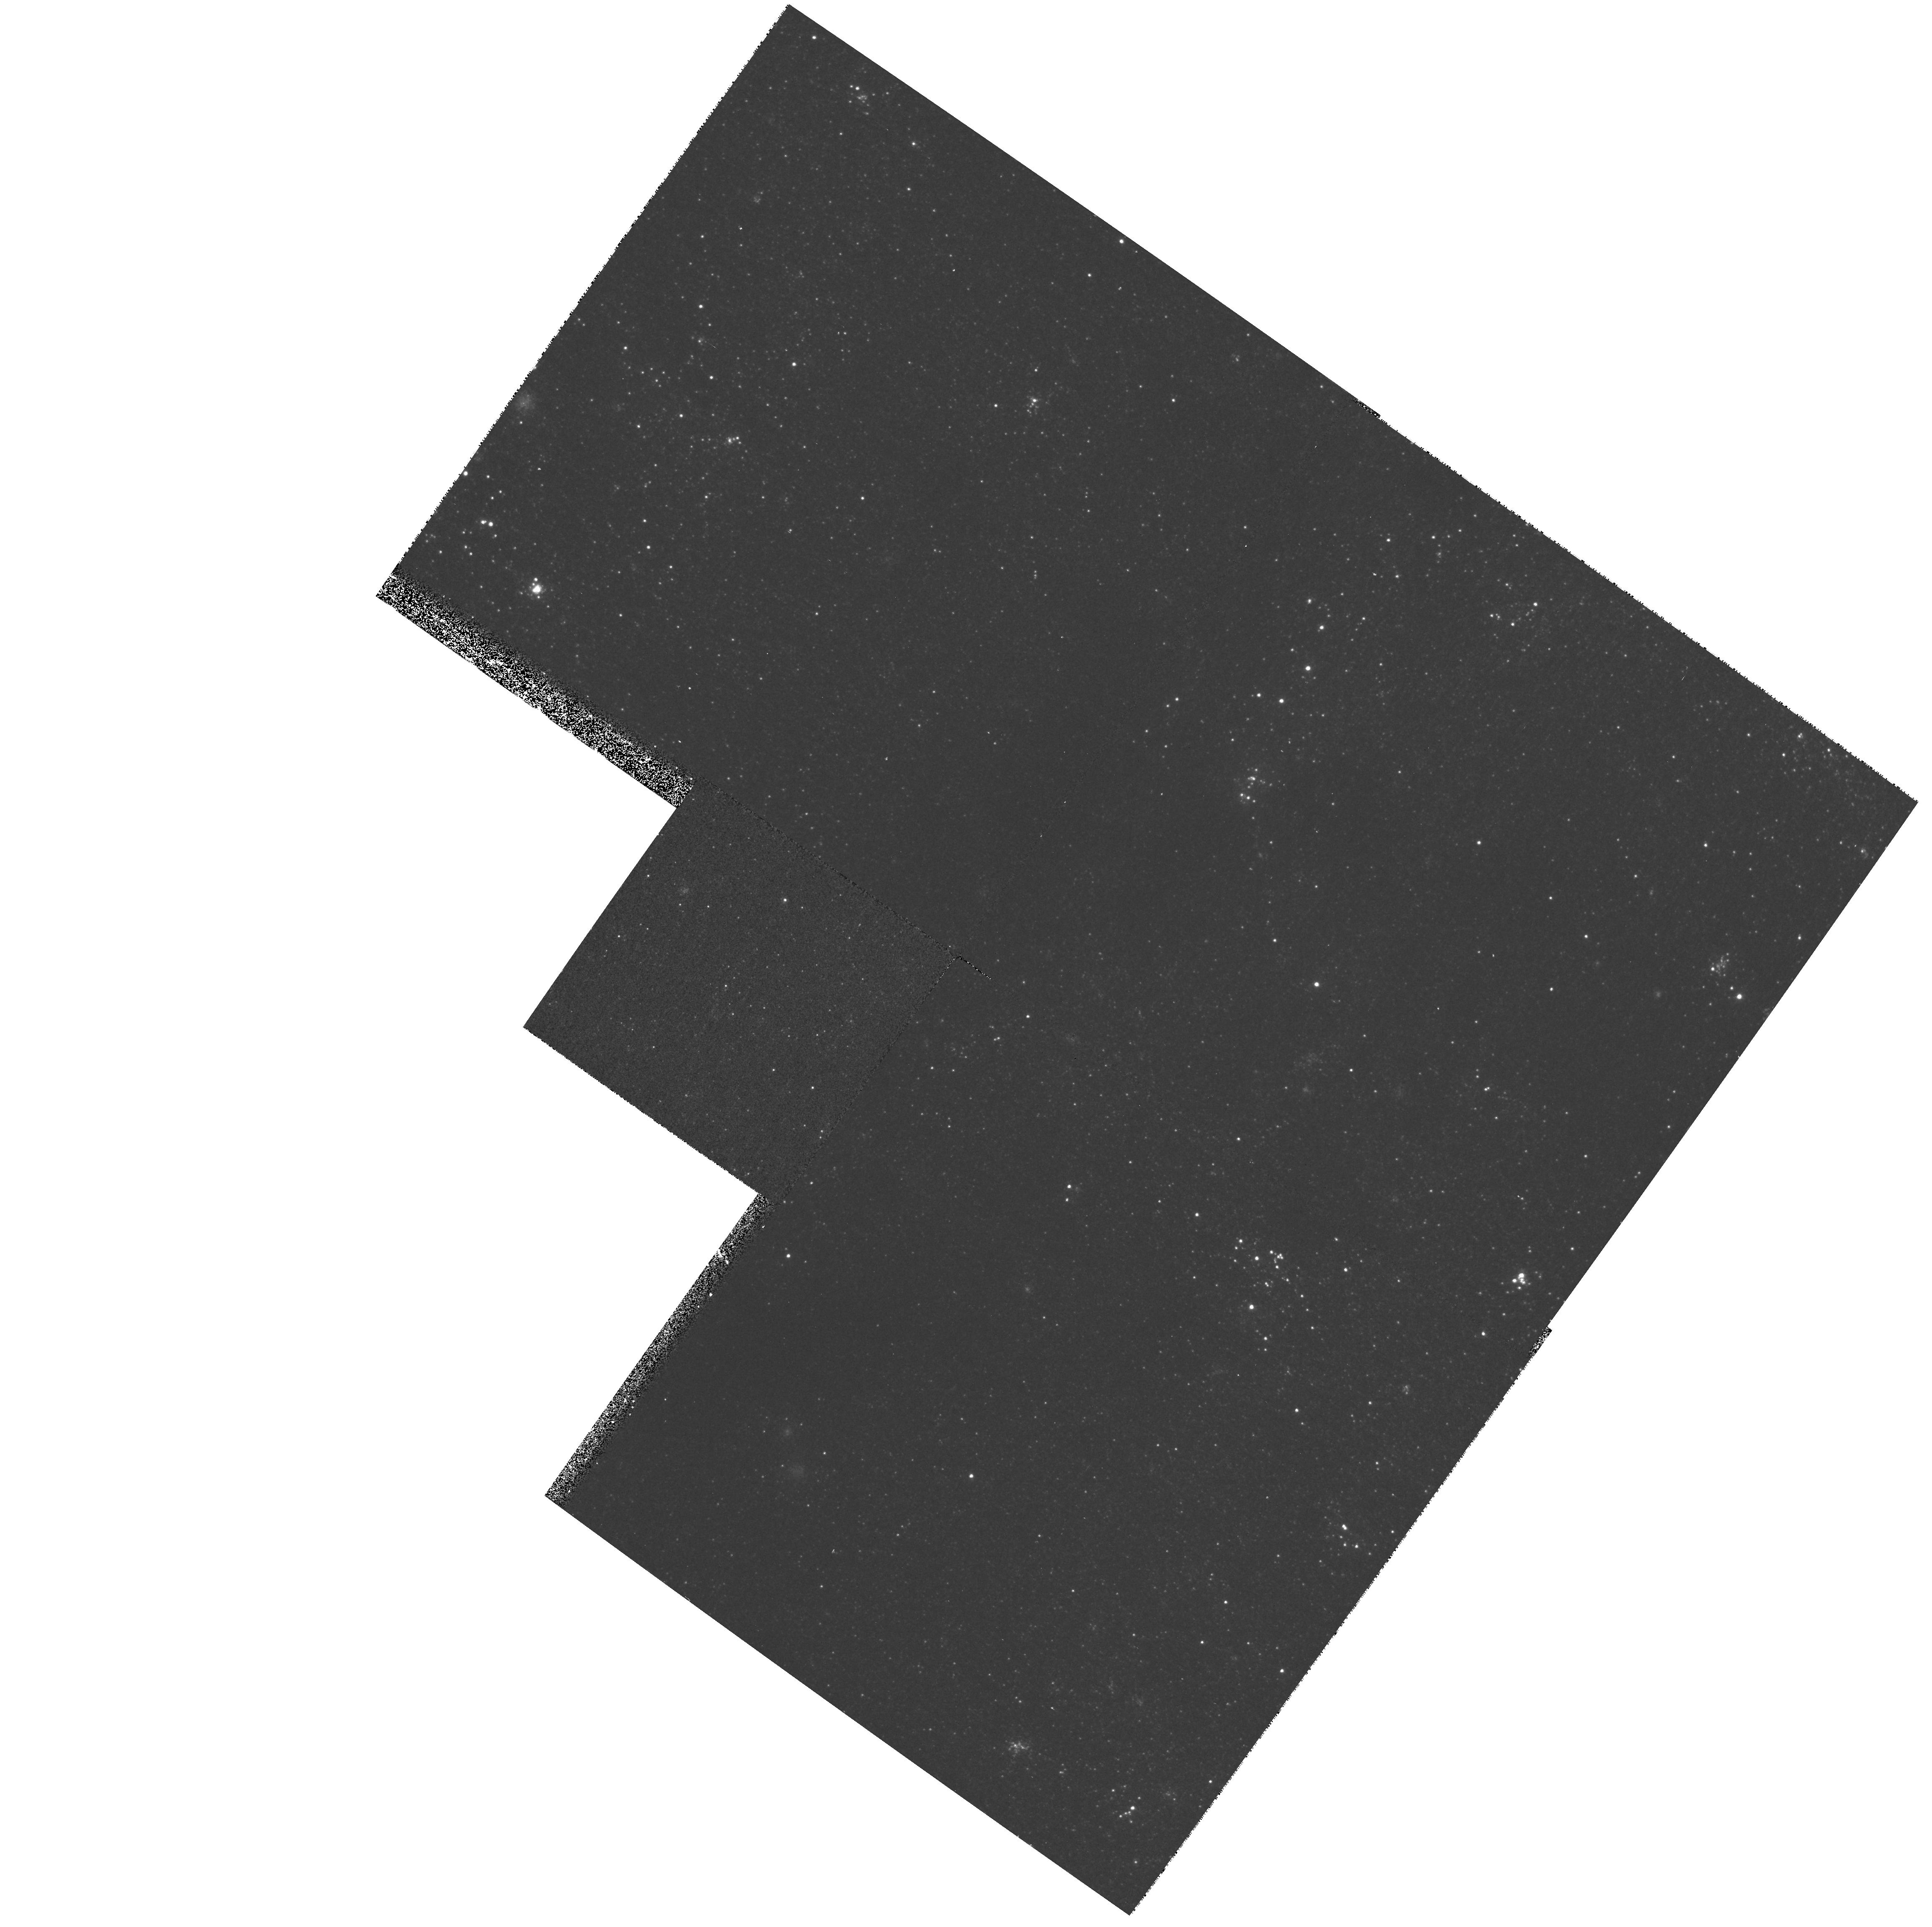
Target: M33-PAR-FIELD6. Instrument: WFPC2/PC. Filter: F439W. Exposure: 10 min. Observation ID: hst_8207_06_wfpc2_pc_f439w_u5co06

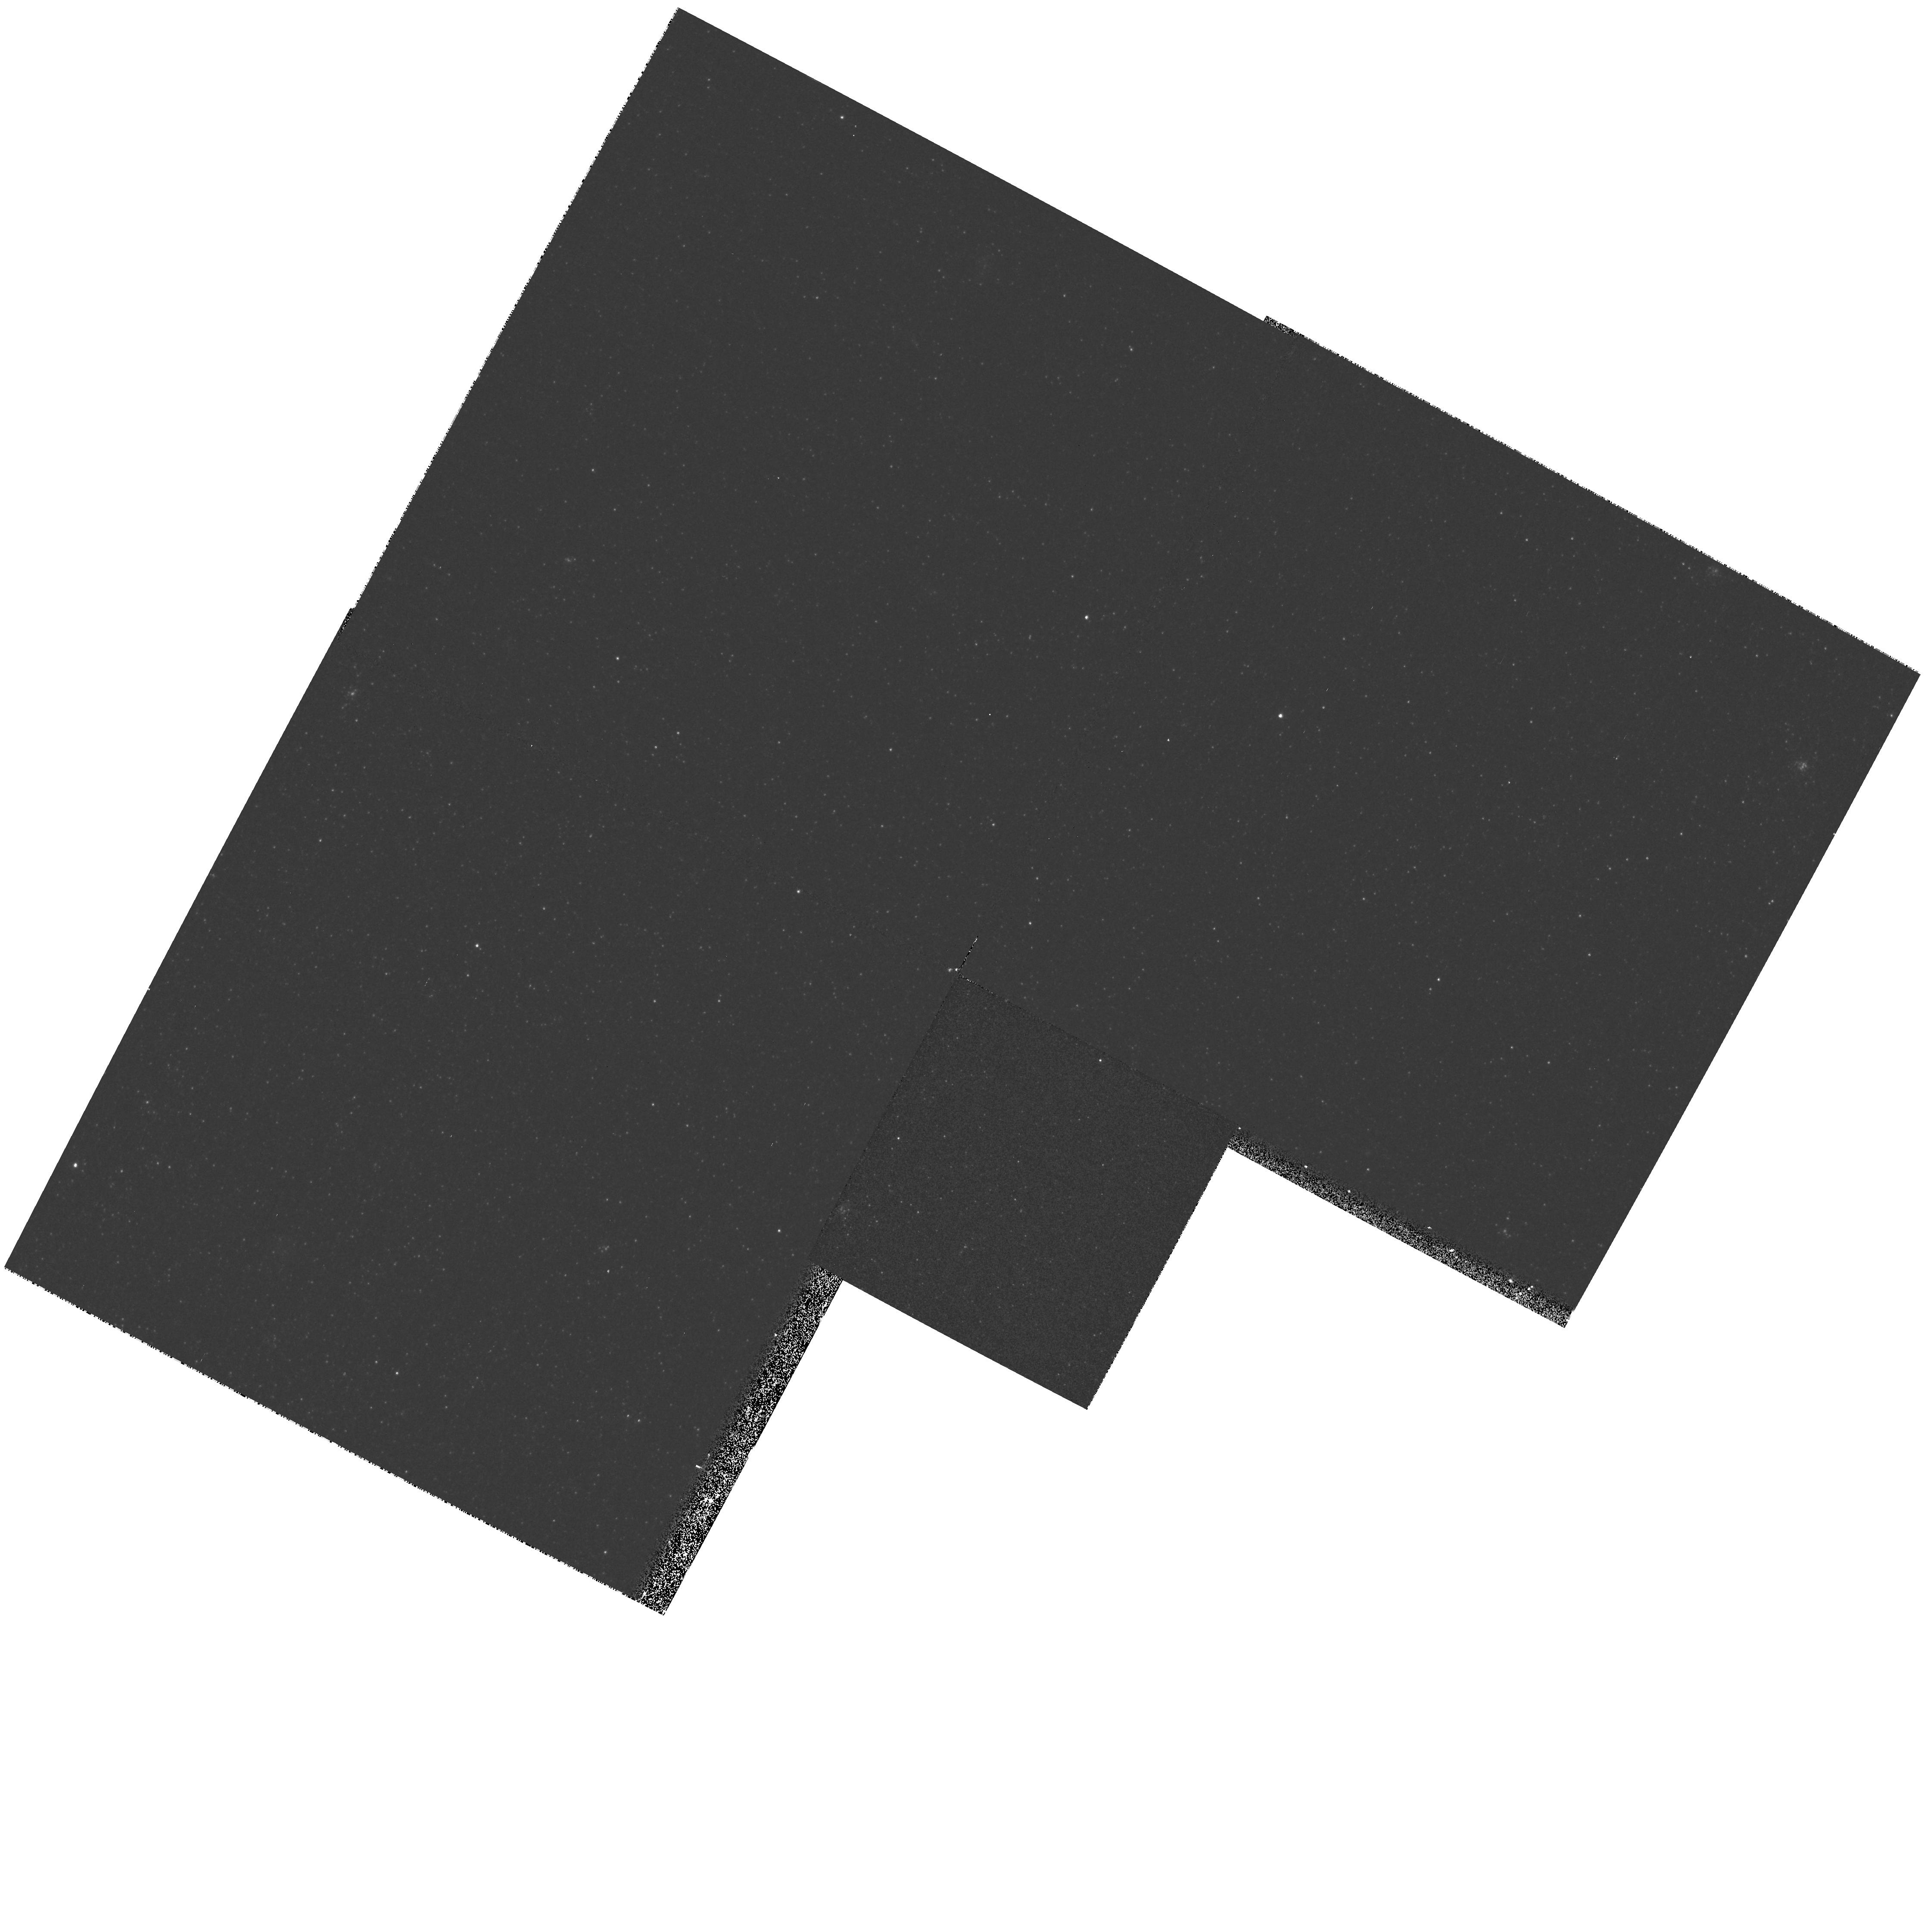
Target: M33-PAR-FIELD1. Instrument: WFPC2/PC. Filter: F555W. Exposure: 4 min. Observation ID: hst_8207_01_wfpc2_pc_f555w_u5co01

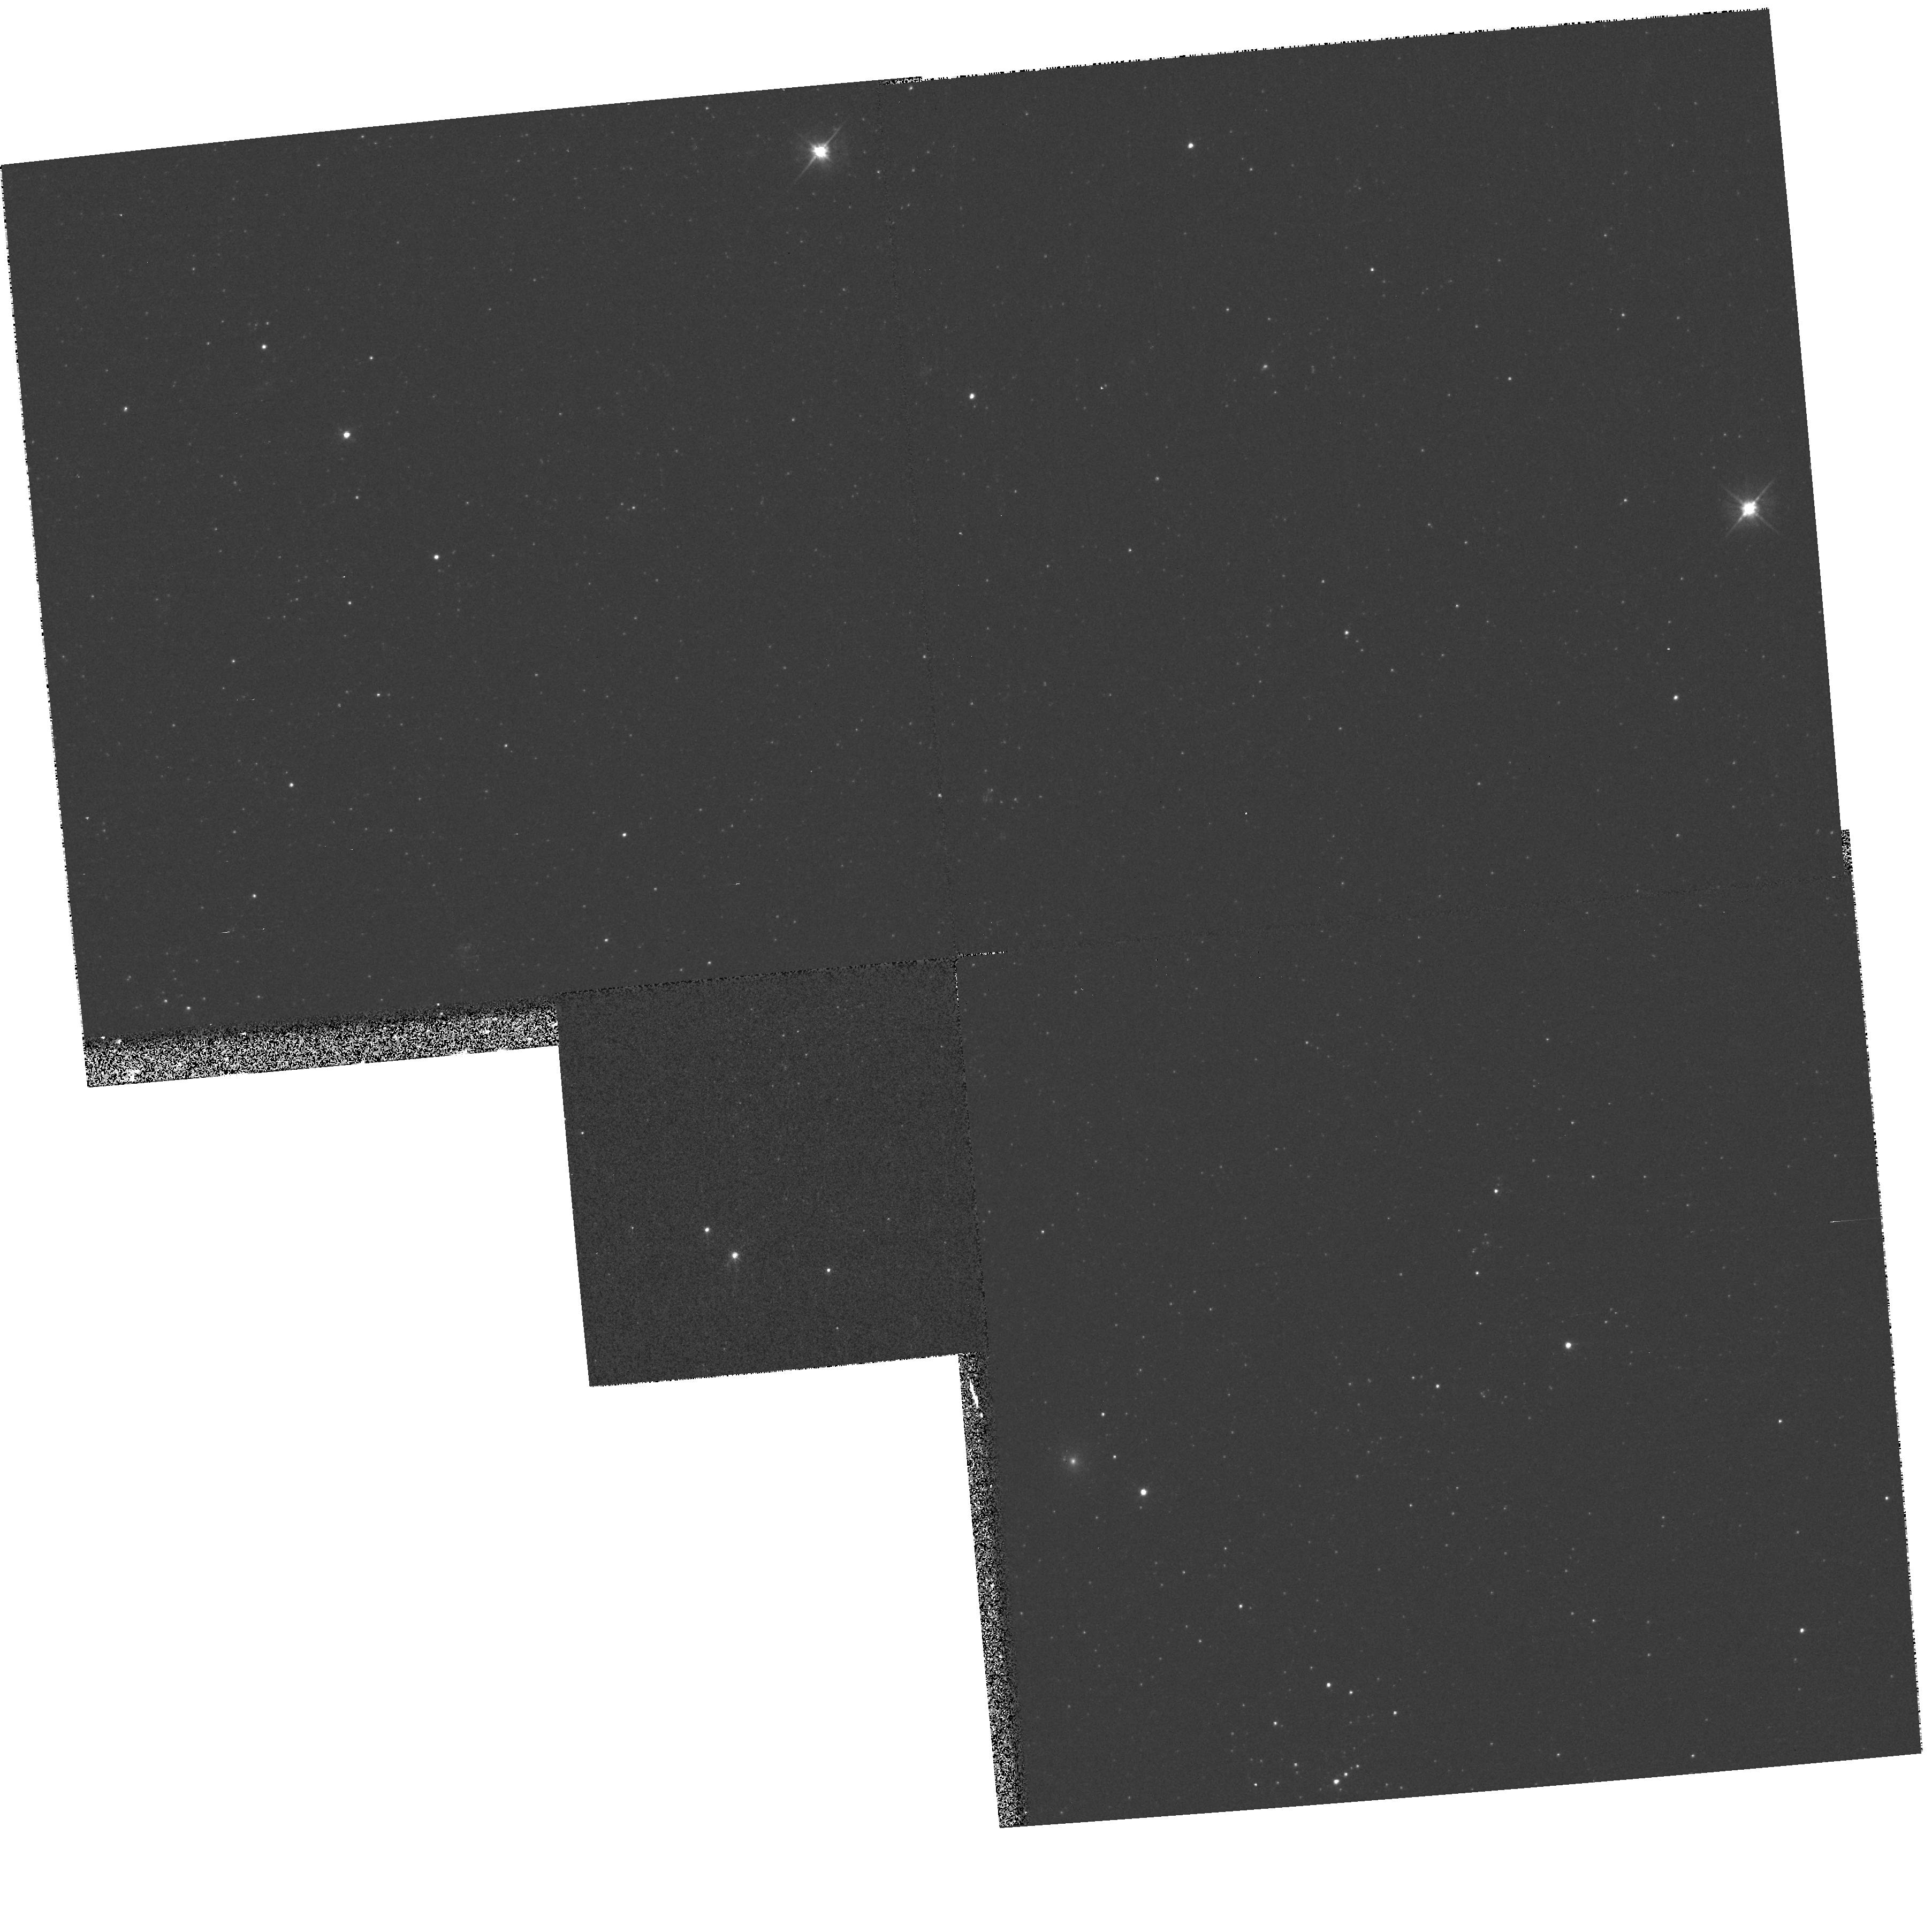
Target: M33-PAR-FIELD8. Instrument: WFPC2/PC. Filter: F555W. Exposure: 4 min. Observation ID: hst_8207_08_wfpc2_pc_f555w_u5co08

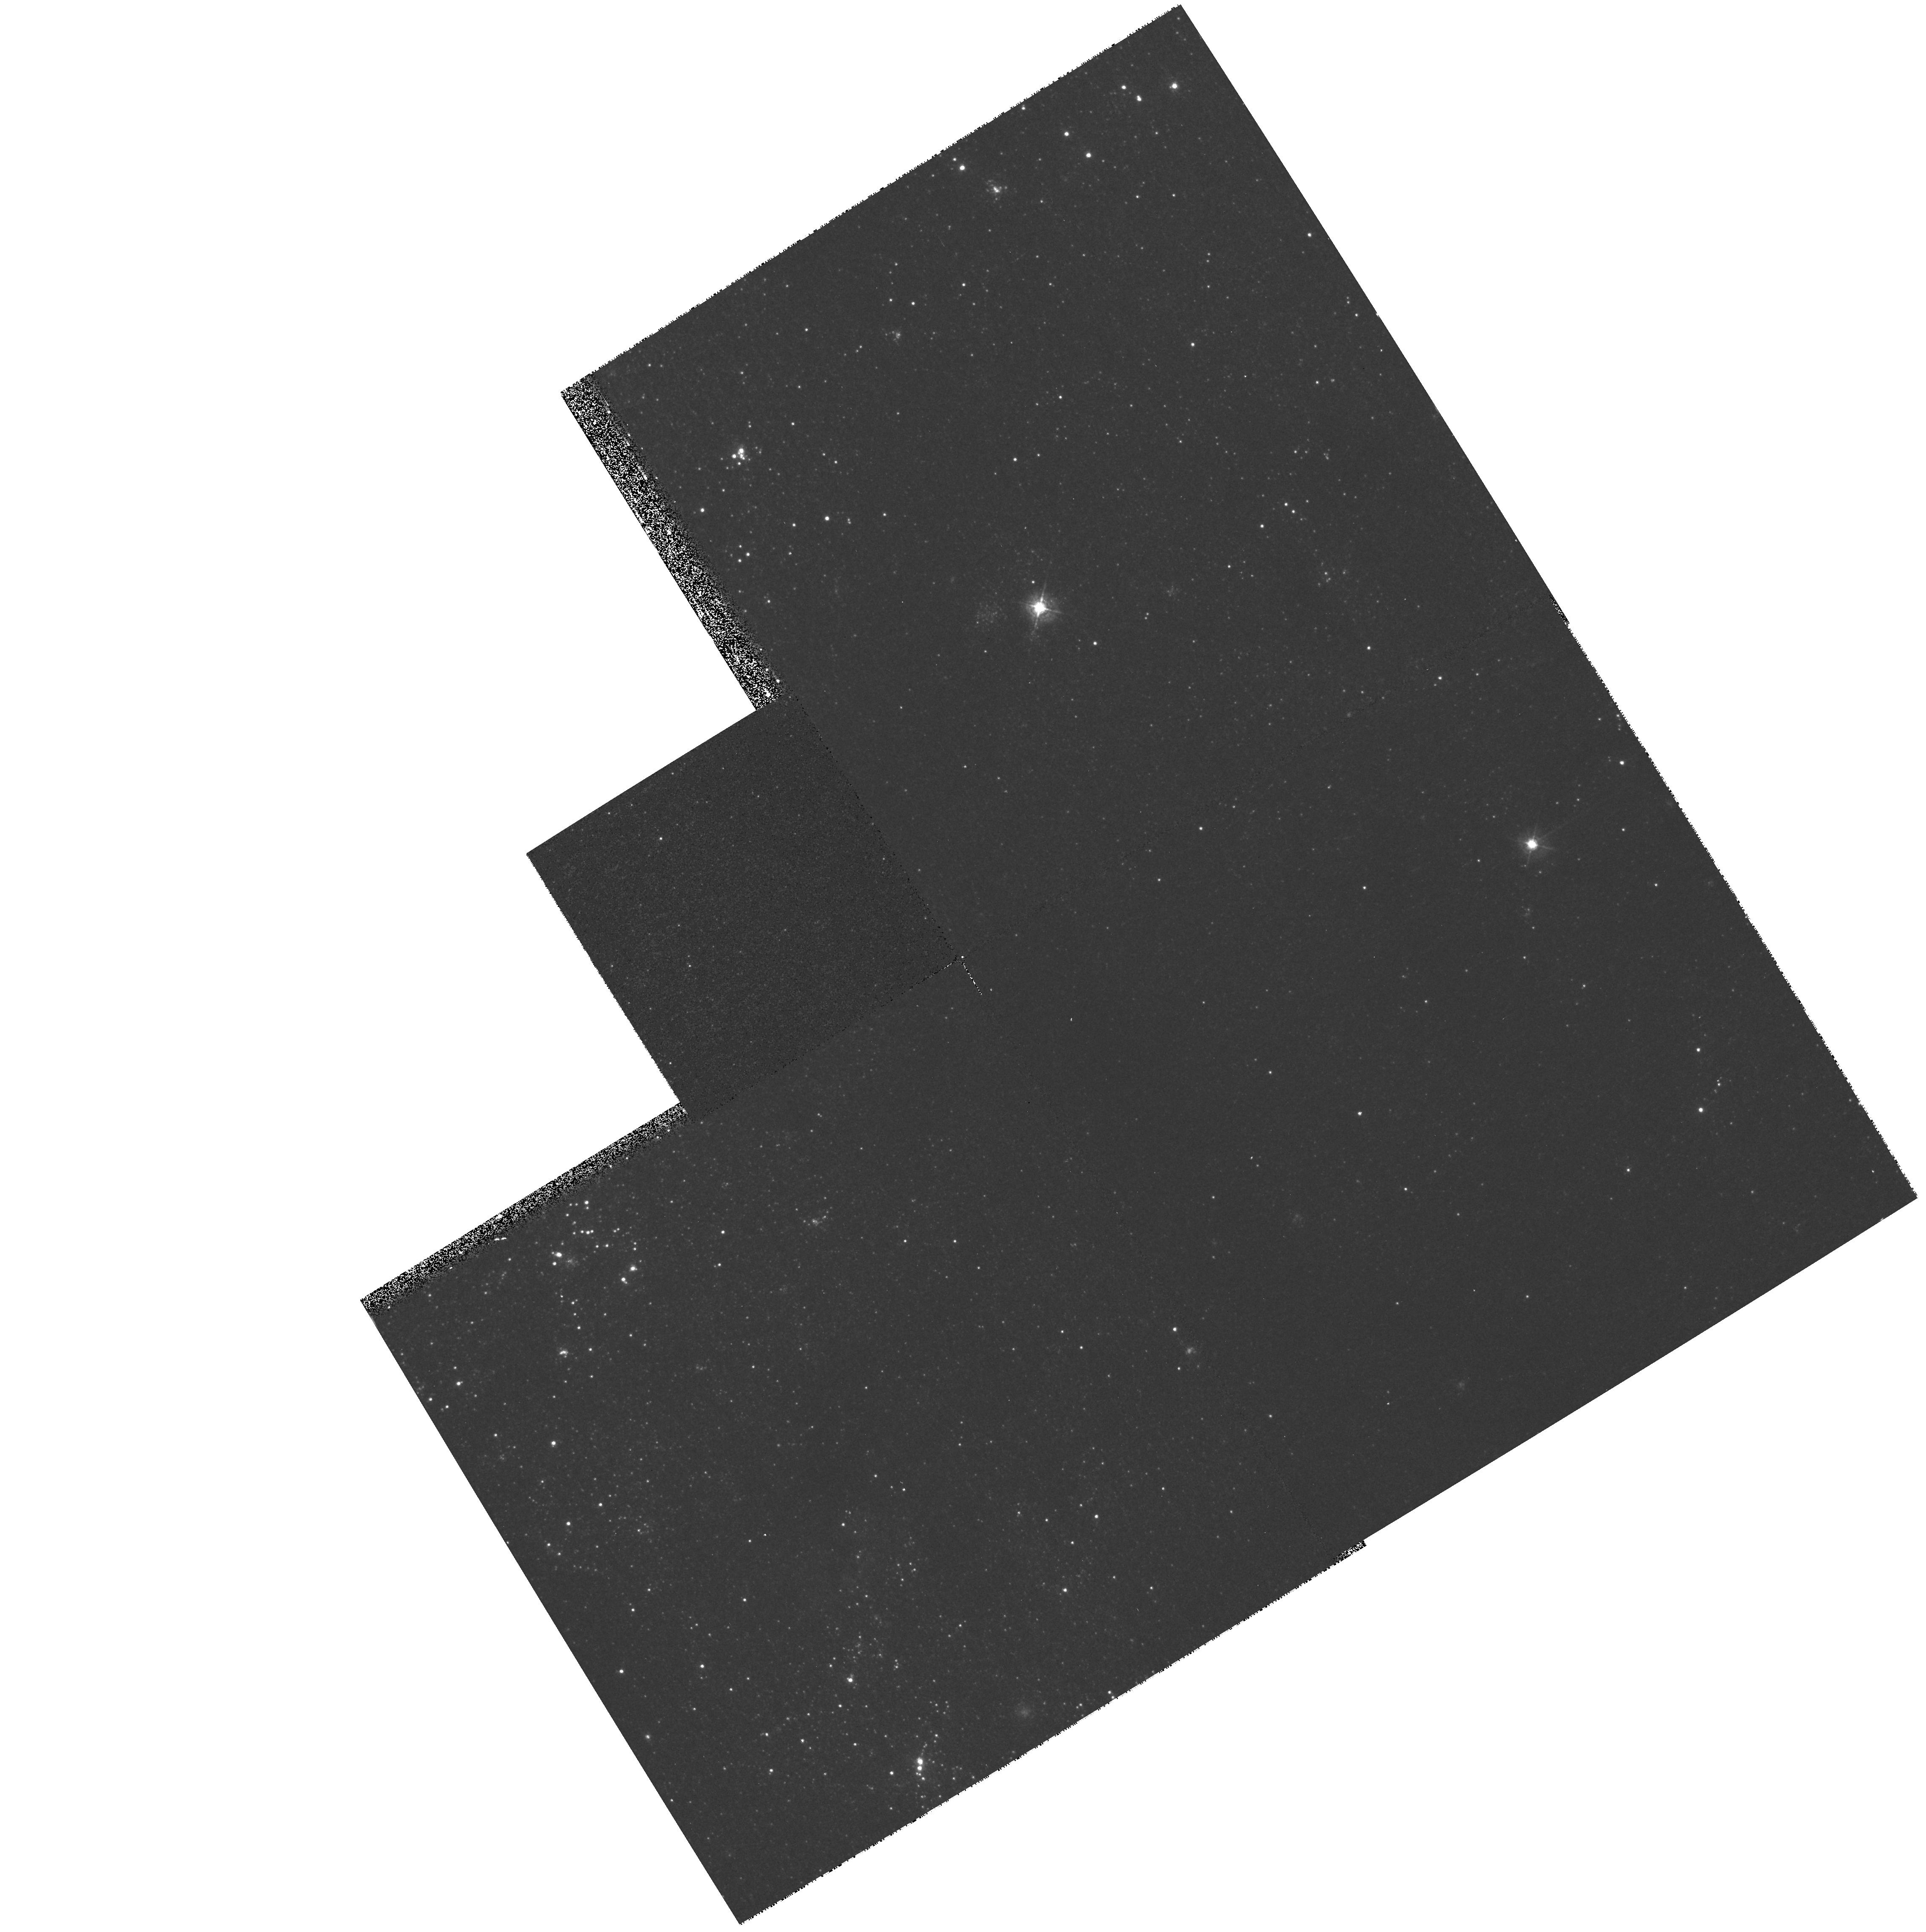
Target: M33-PAR-FIELD7. Instrument: WFPC2/PC. Filter: F439W. Exposure: 10 min. Observation ID: hst_8207_07_wfpc2_pc_f439w_u5co07

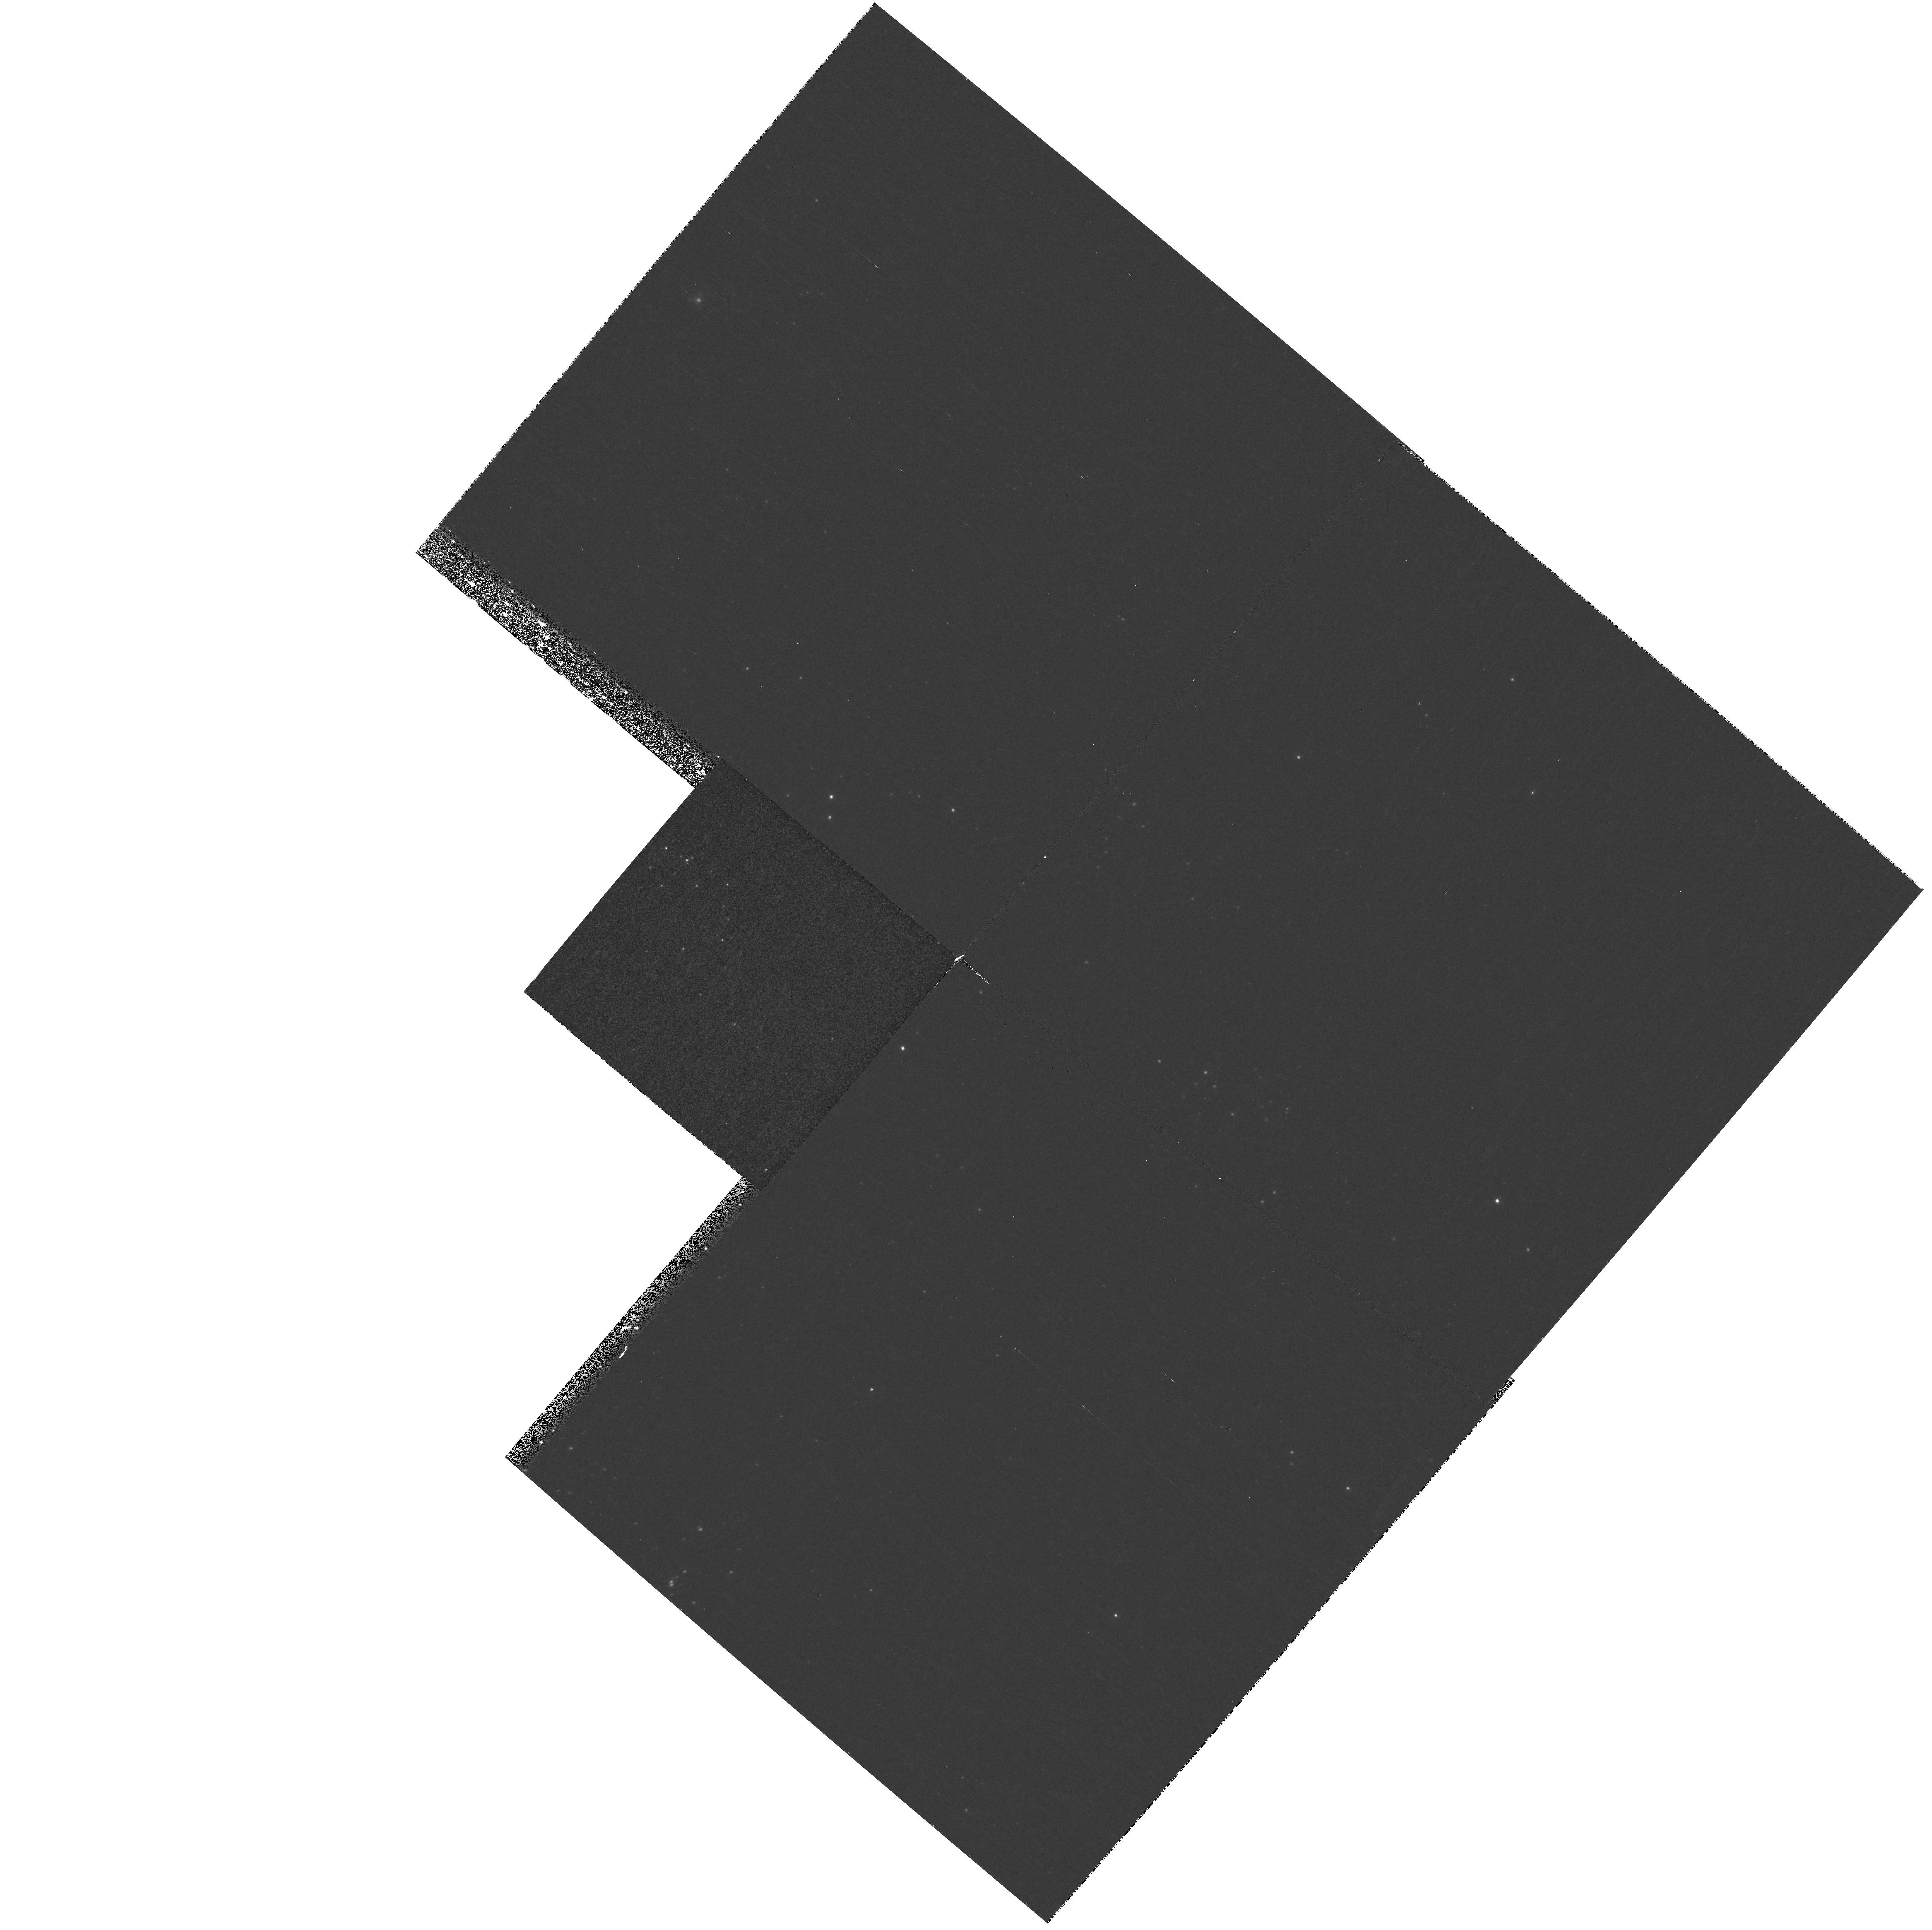
Target: M33-PAR-FIELD4. Instrument: WFPC2/PC. Filter: F170W. Exposure: 30 min. Observation ID: hst_8207_04_wfpc2_pc_f170w_u5co04

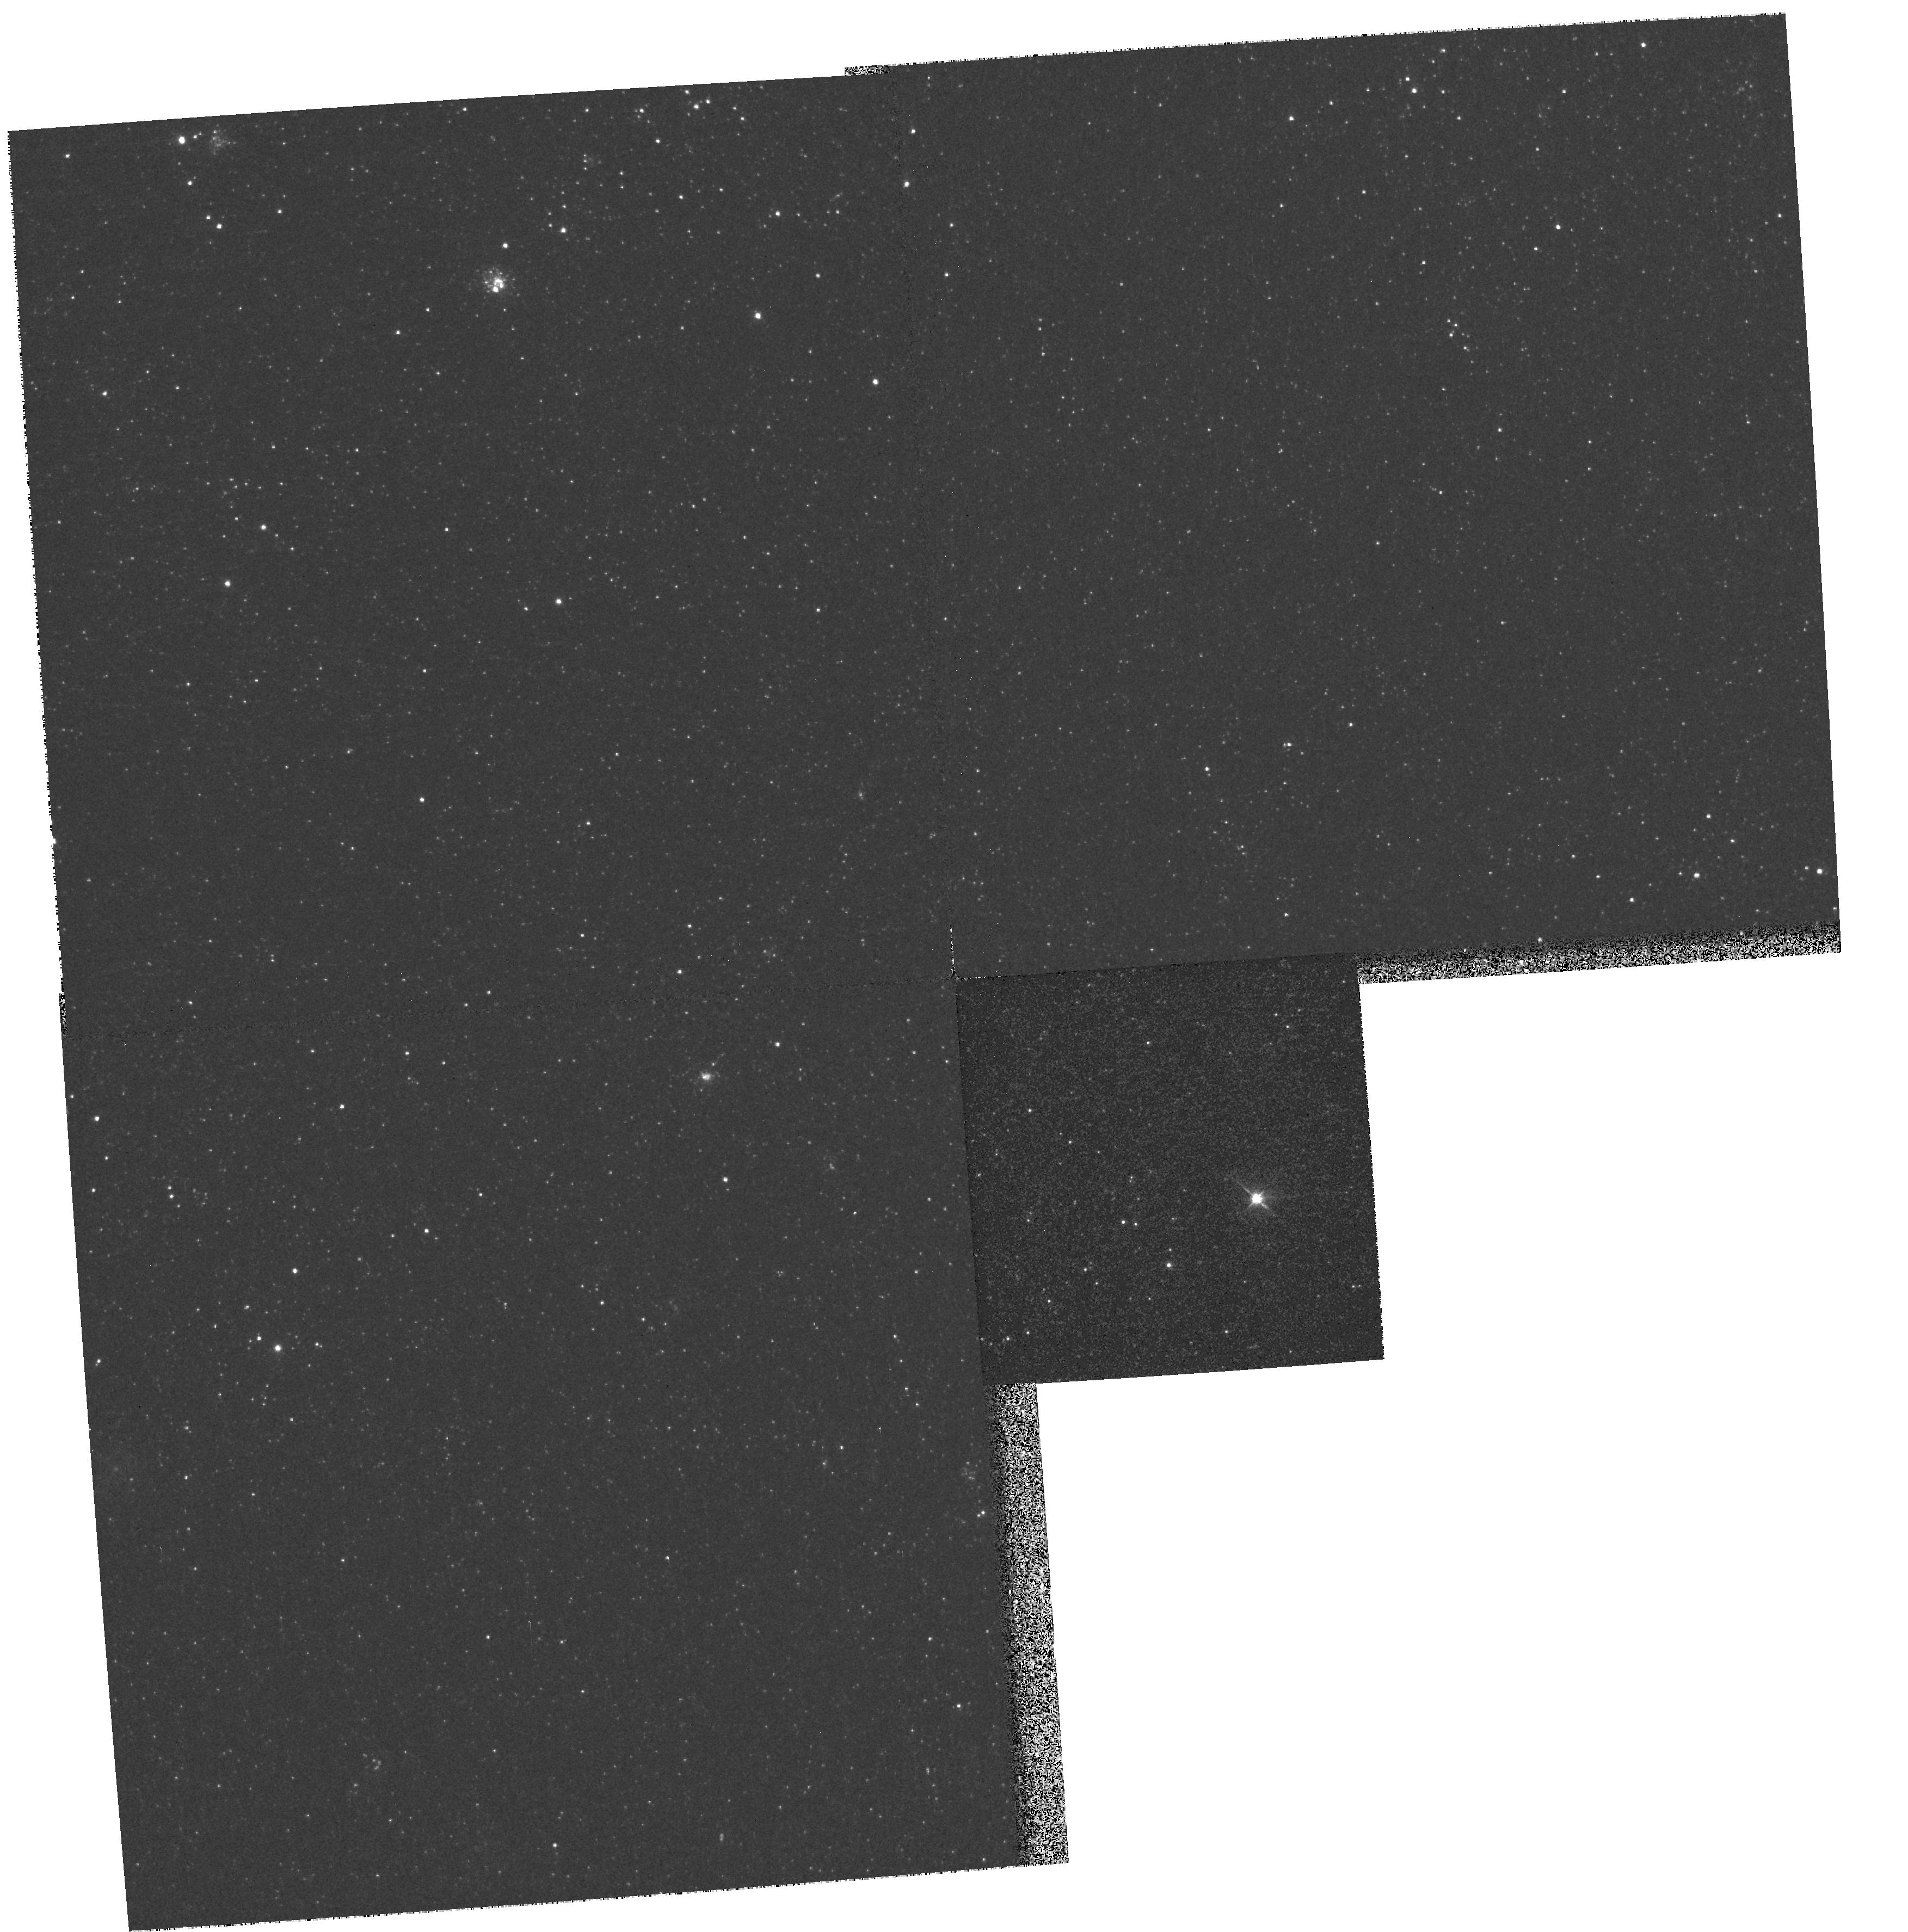
Target: M33-PAR-FIELD2. Instrument: WFPC2/PC. Filter: F555W. Exposure: 4 min. Observation ID: hst_8207_02_wfpc2_pc_f555w_u5co02

The Ofpe/WN stars in M33: understanding Wolf-Rayet star formation in different environments (PI: Bianchi, Luciana C.)

We propose to obtain STIS Ultraviolet spectra of seven Ofpe/WN9 stars (``slash stars'') in M 33 discovered from ground-based (KPNO, MMT) classification spectra of the 400 UV- brightest stellar sources measured in the Ultraviolet Imaging Telescope images (Massey, Bianchi, Hutchings & Stecher 1996). The purpose is to derive stellar parameters (T_eff, Luminosity, Radius, Mass, element abundances, mass-loss rate, and wind velocity) by modeling wind and photospheric line profiles. The measured stellar quantities will be compared (a) with our previous HST observations of O supergiants and WNL stars in M33, and (b) with archive spectra of Ofpe/WN9 stars in the Galaxy and the LMC. The program will provide constraints on the evolutionary scenarios for Ofpe/WN9 interpretations, clarify on the formation of Wolf-Rayet stars, and will extend our comparison of massive populations in Local Group galaxies to another, important class of objects. WFPC2 imaging parallel to the primary spectroscopy in UBV and FUV filters will allow to substantially extend our study of the hot massive star population and populous stellar clusters in this galaxy.